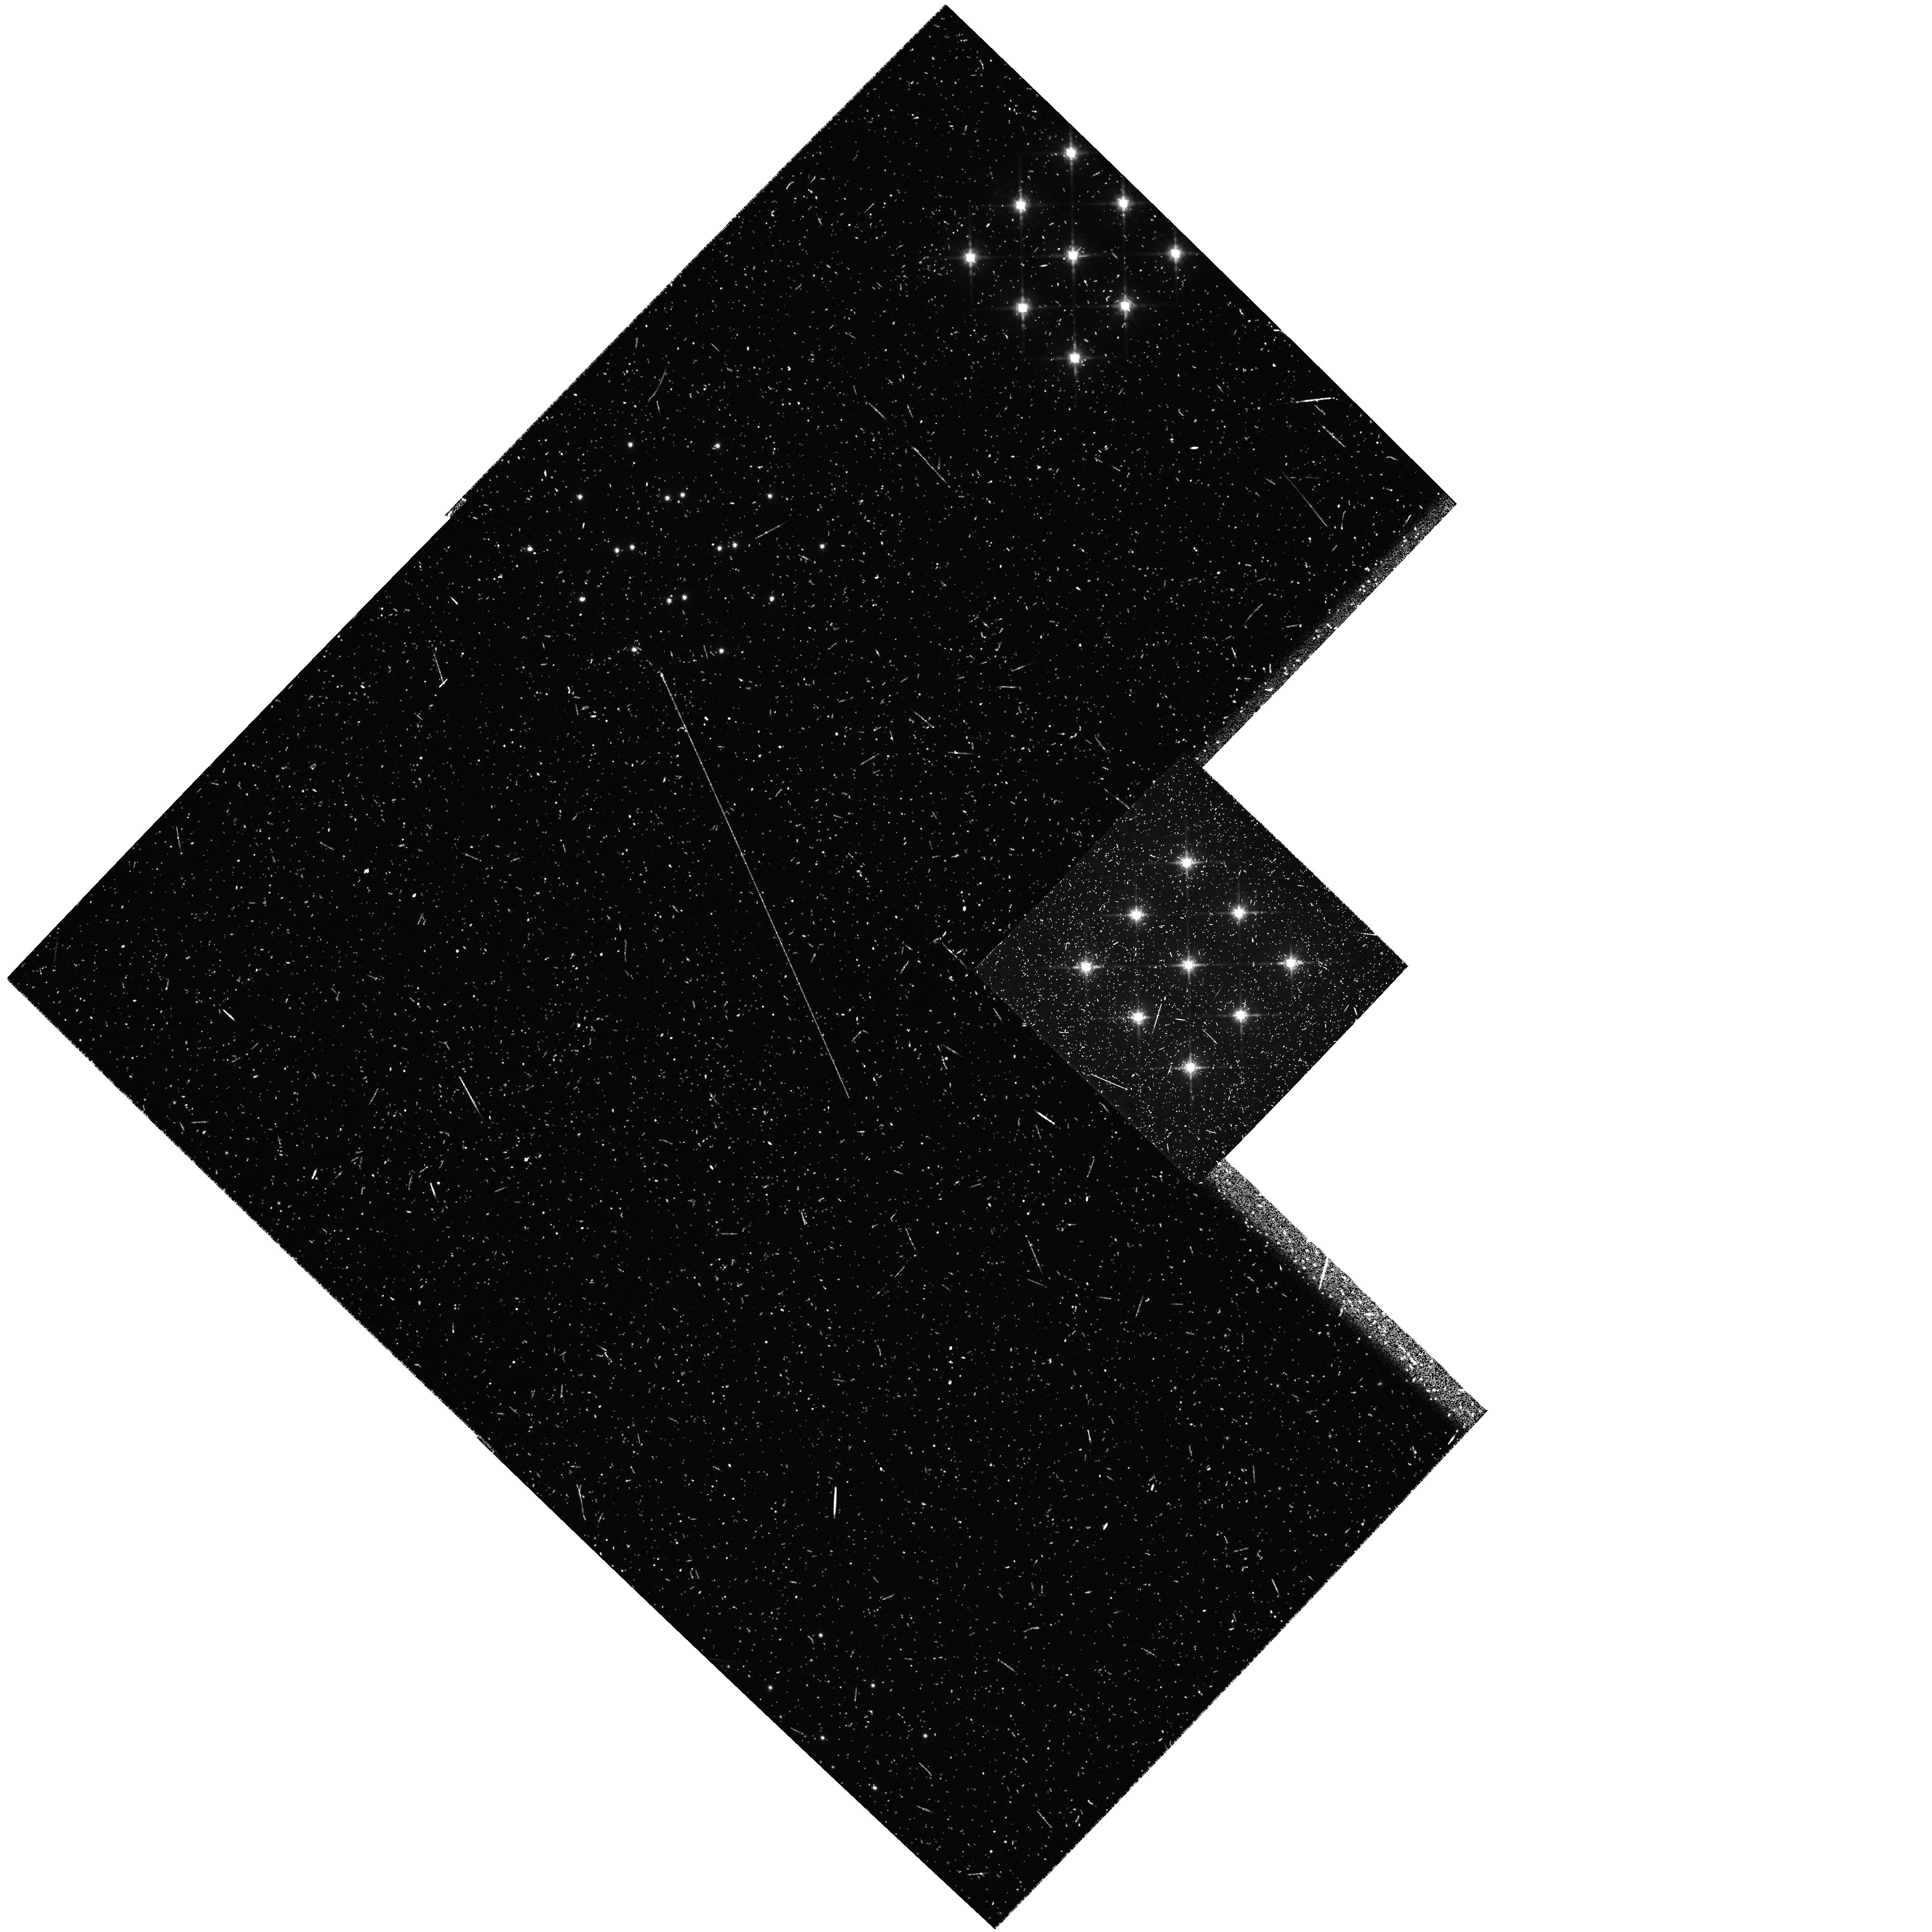
Target: HBC372
Instrument: WFPC2/PC
Filter: F785LP
Exposure: 3 min
Observation ID: hst_5760_0e_wfpc2_pc_f785lp_u2nb0e

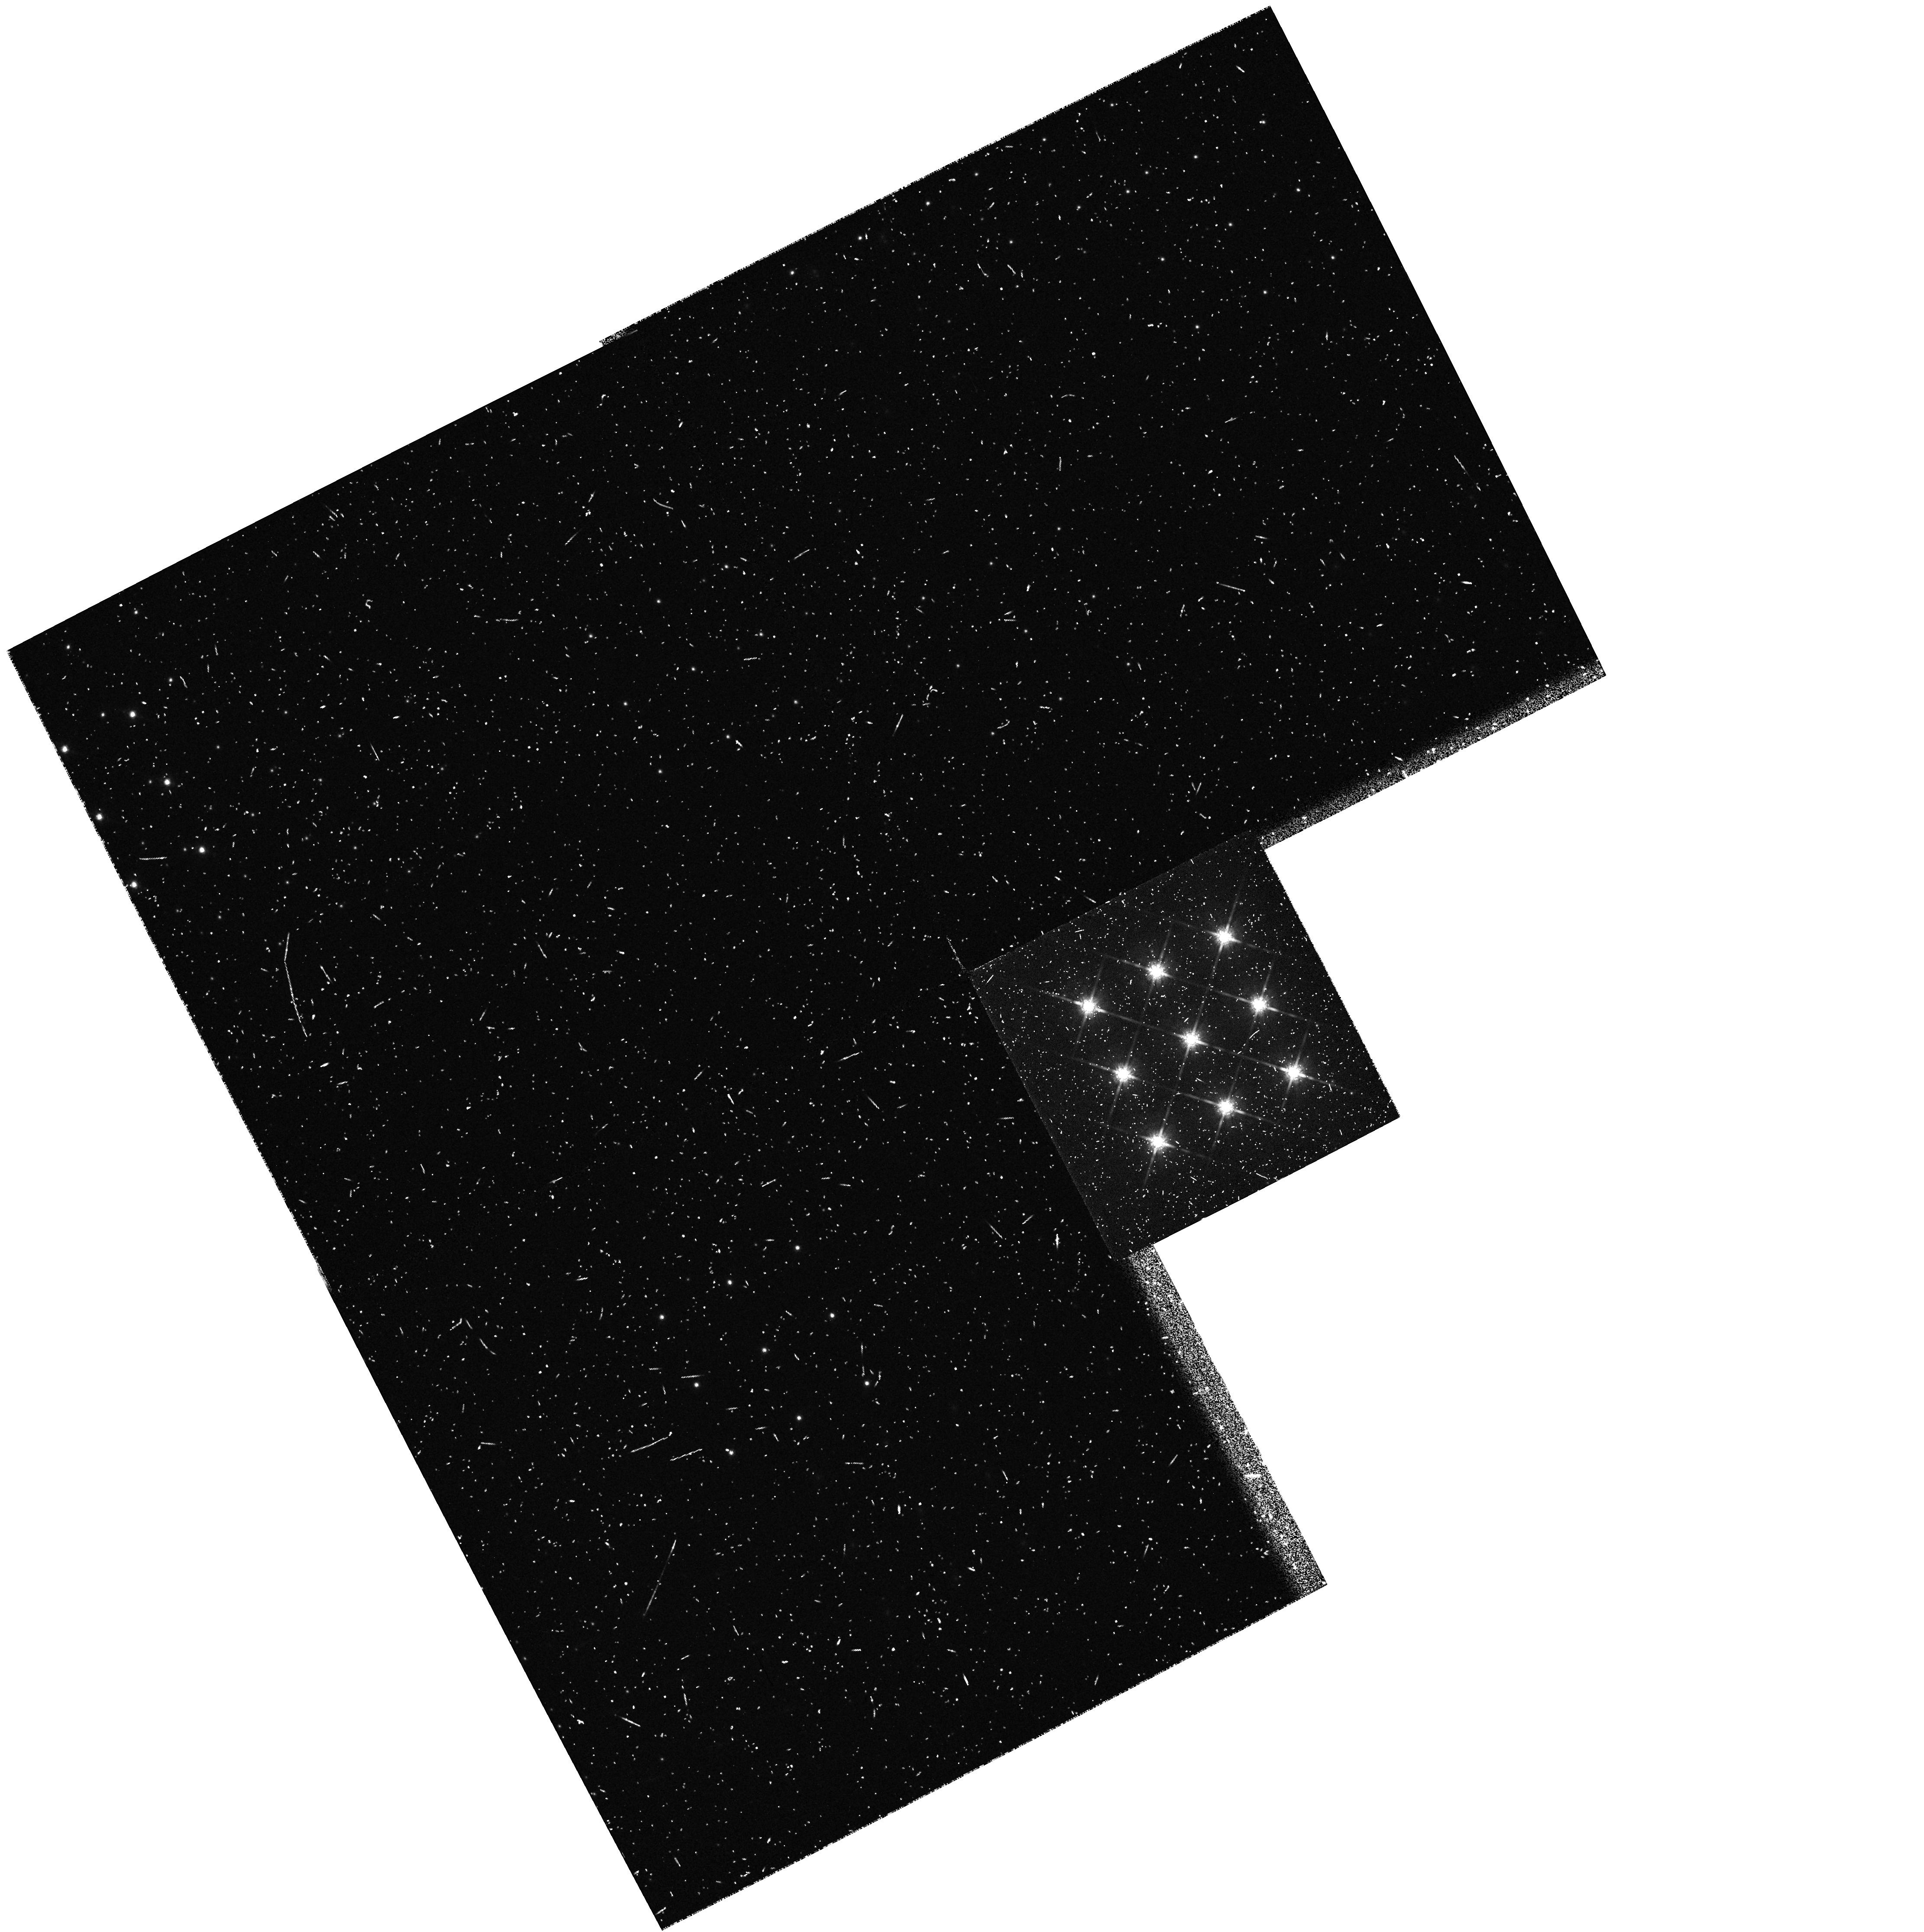
Target: HBC392
Instrument: WFPC2/PC
Filter: F785LP
Exposure: 1 min
Observation ID: hst_5760_09_wfpc2_pc_f785lp_u2nb09

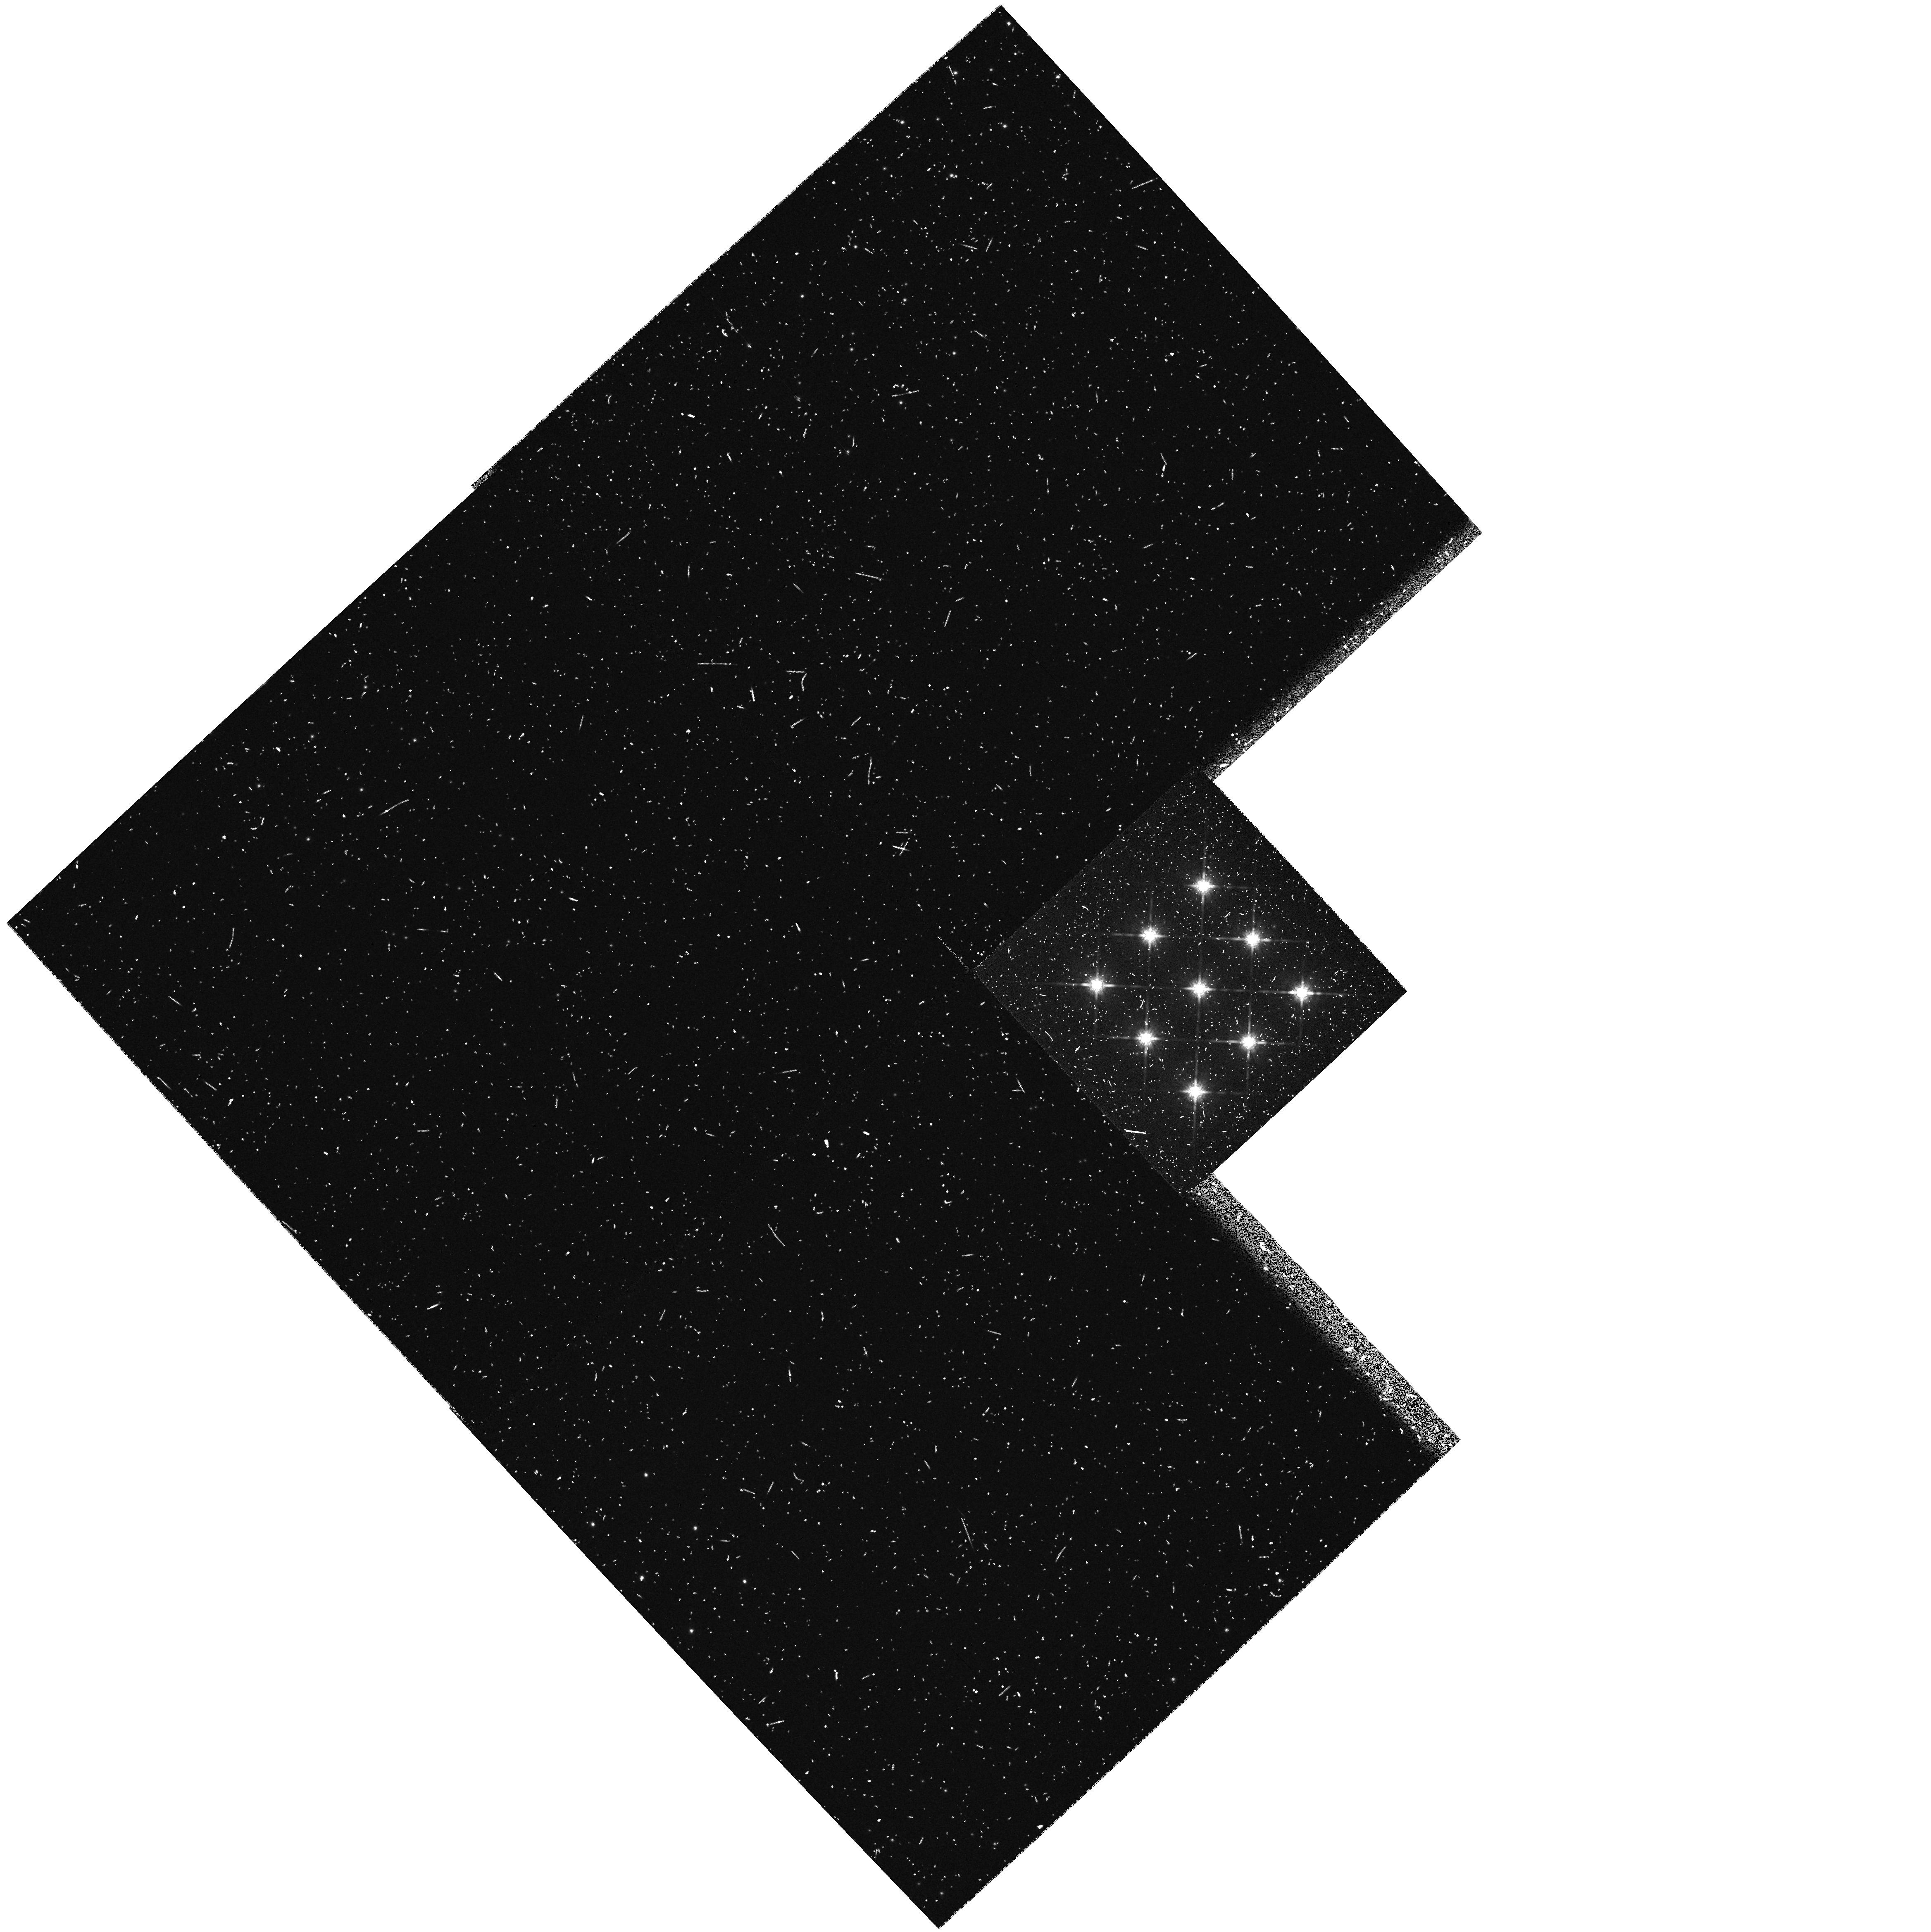
Target: HBC371
Instrument: WFPC2/PC
Filter: F785LP
Exposure: 1 min
Observation ID: hst_5760_02_wfpc2_pc_f785lp_u2nb02

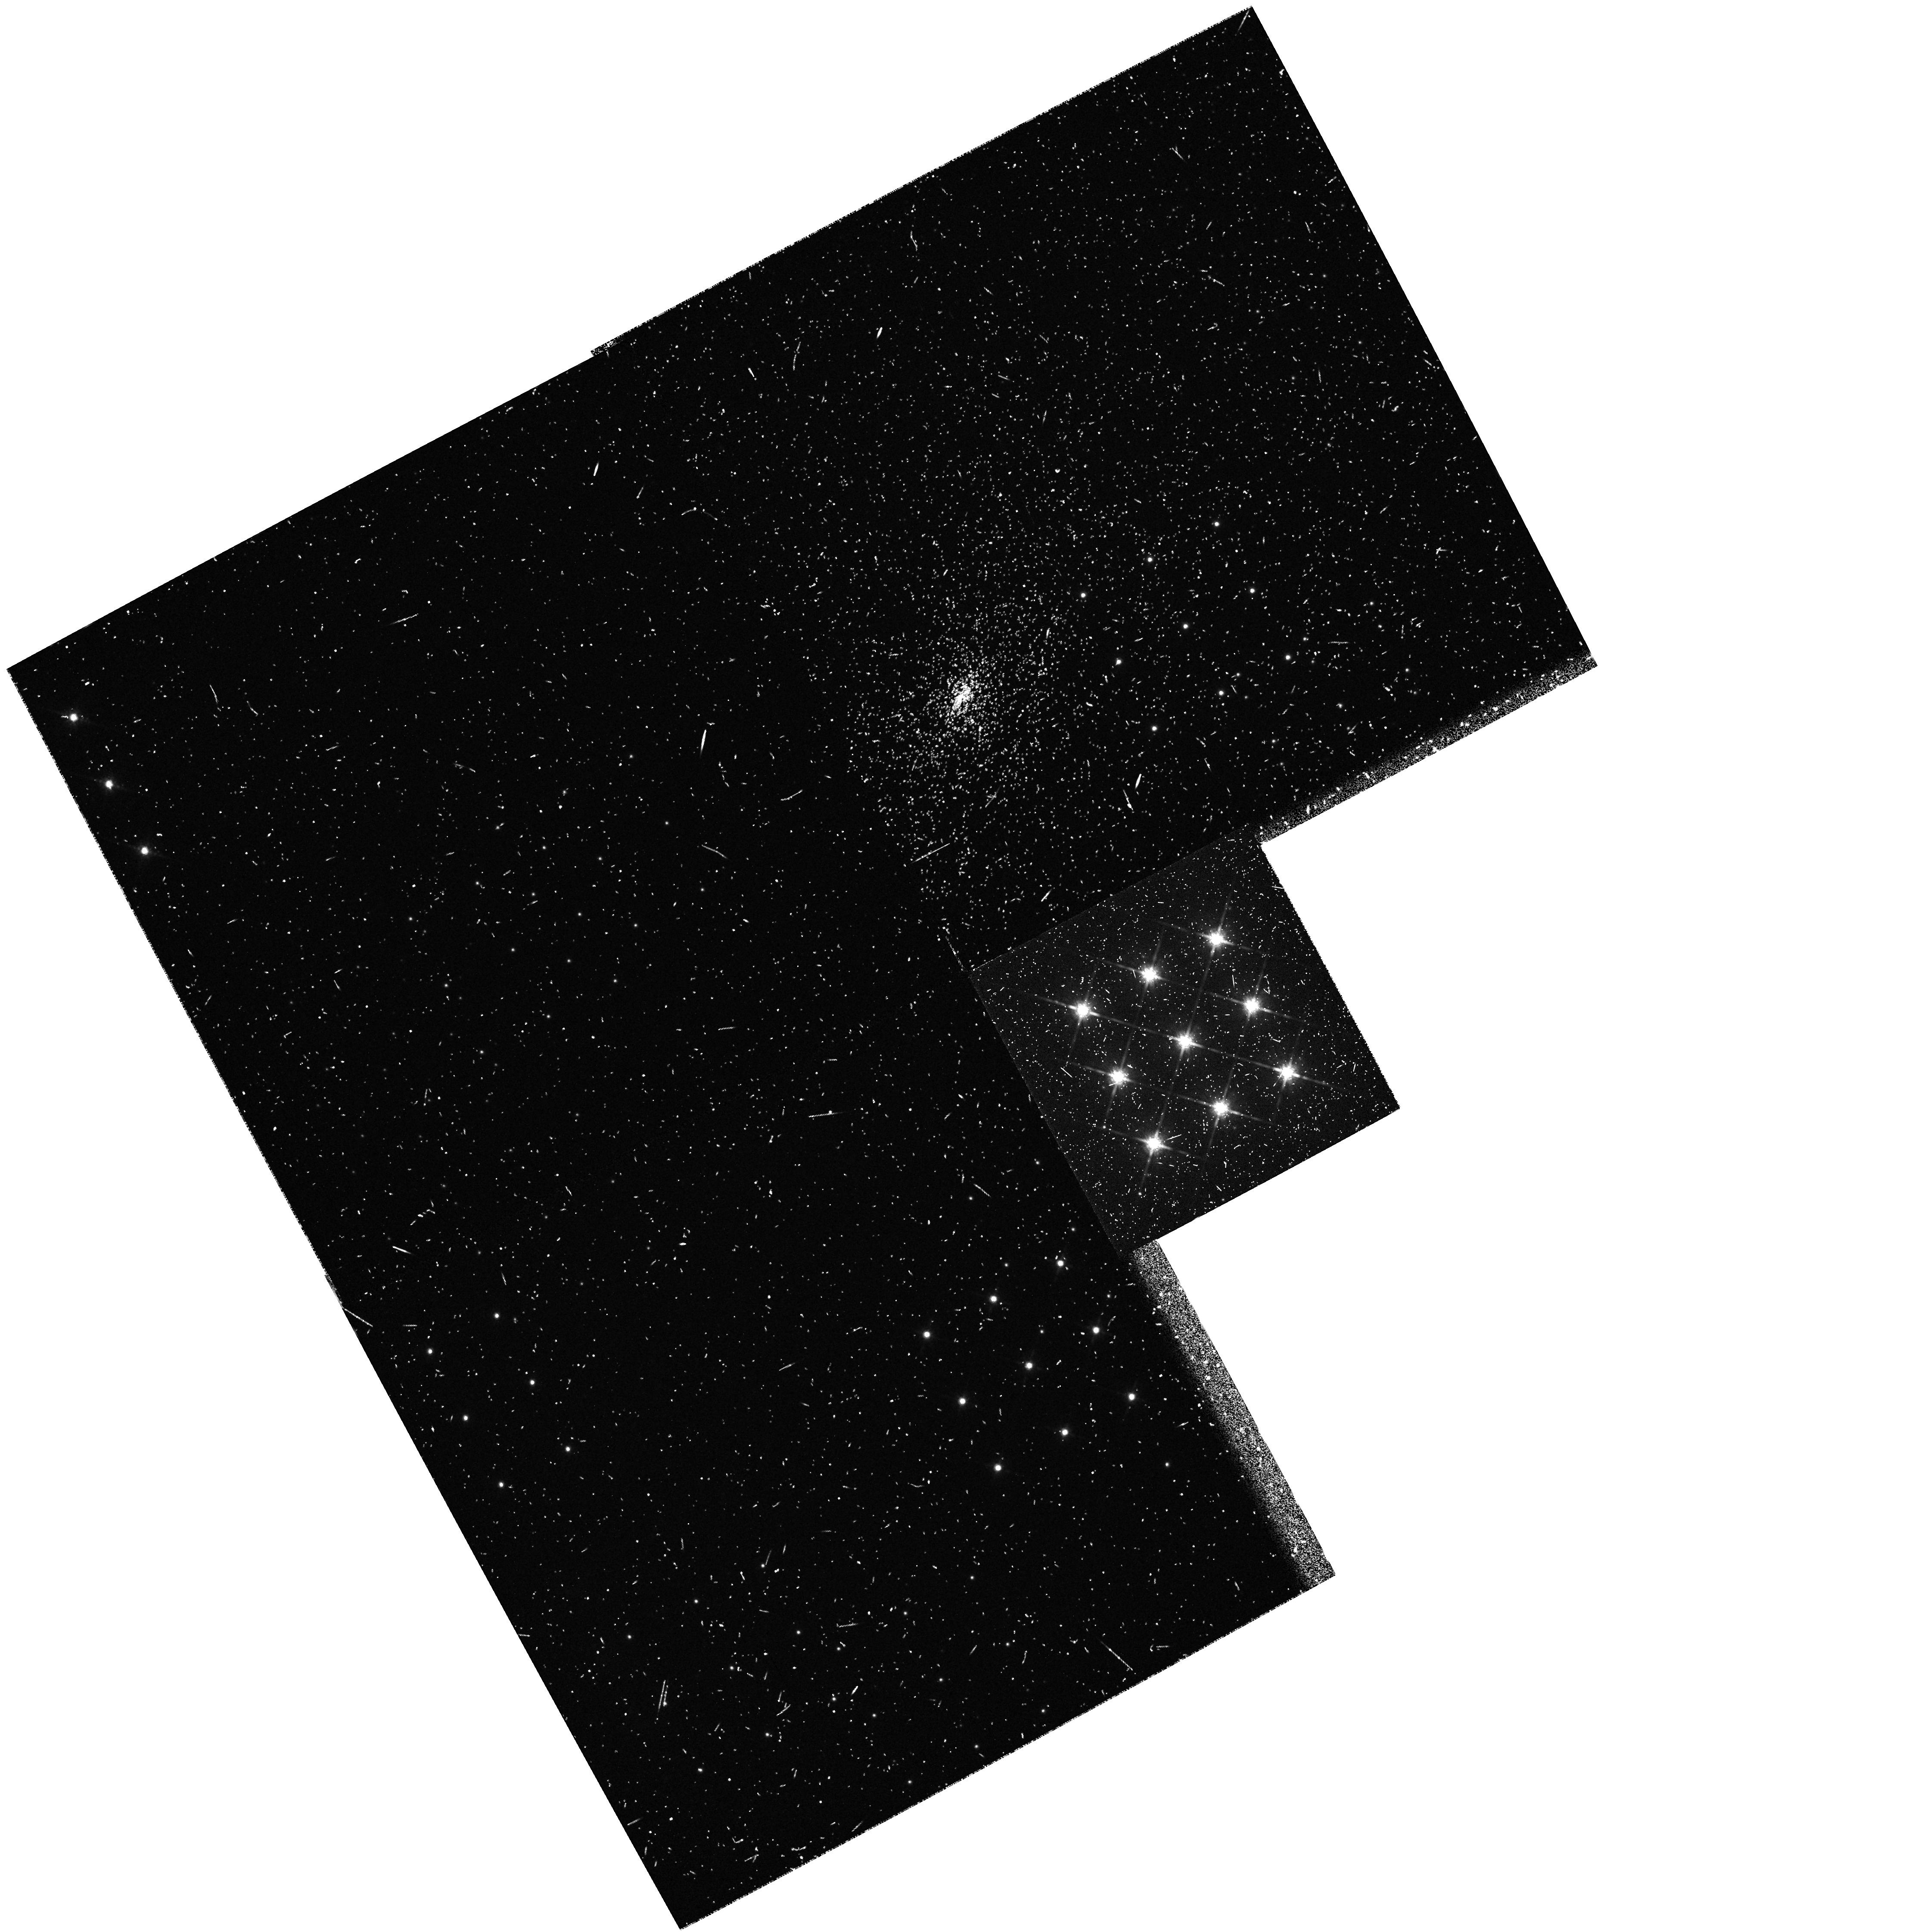
Target: HBC407
Instrument: WFPC2/PC
Filter: F785LP
Exposure: 2 min
Observation ID: hst_5760_0b_wfpc2_pc_f785lp_u2nb0b

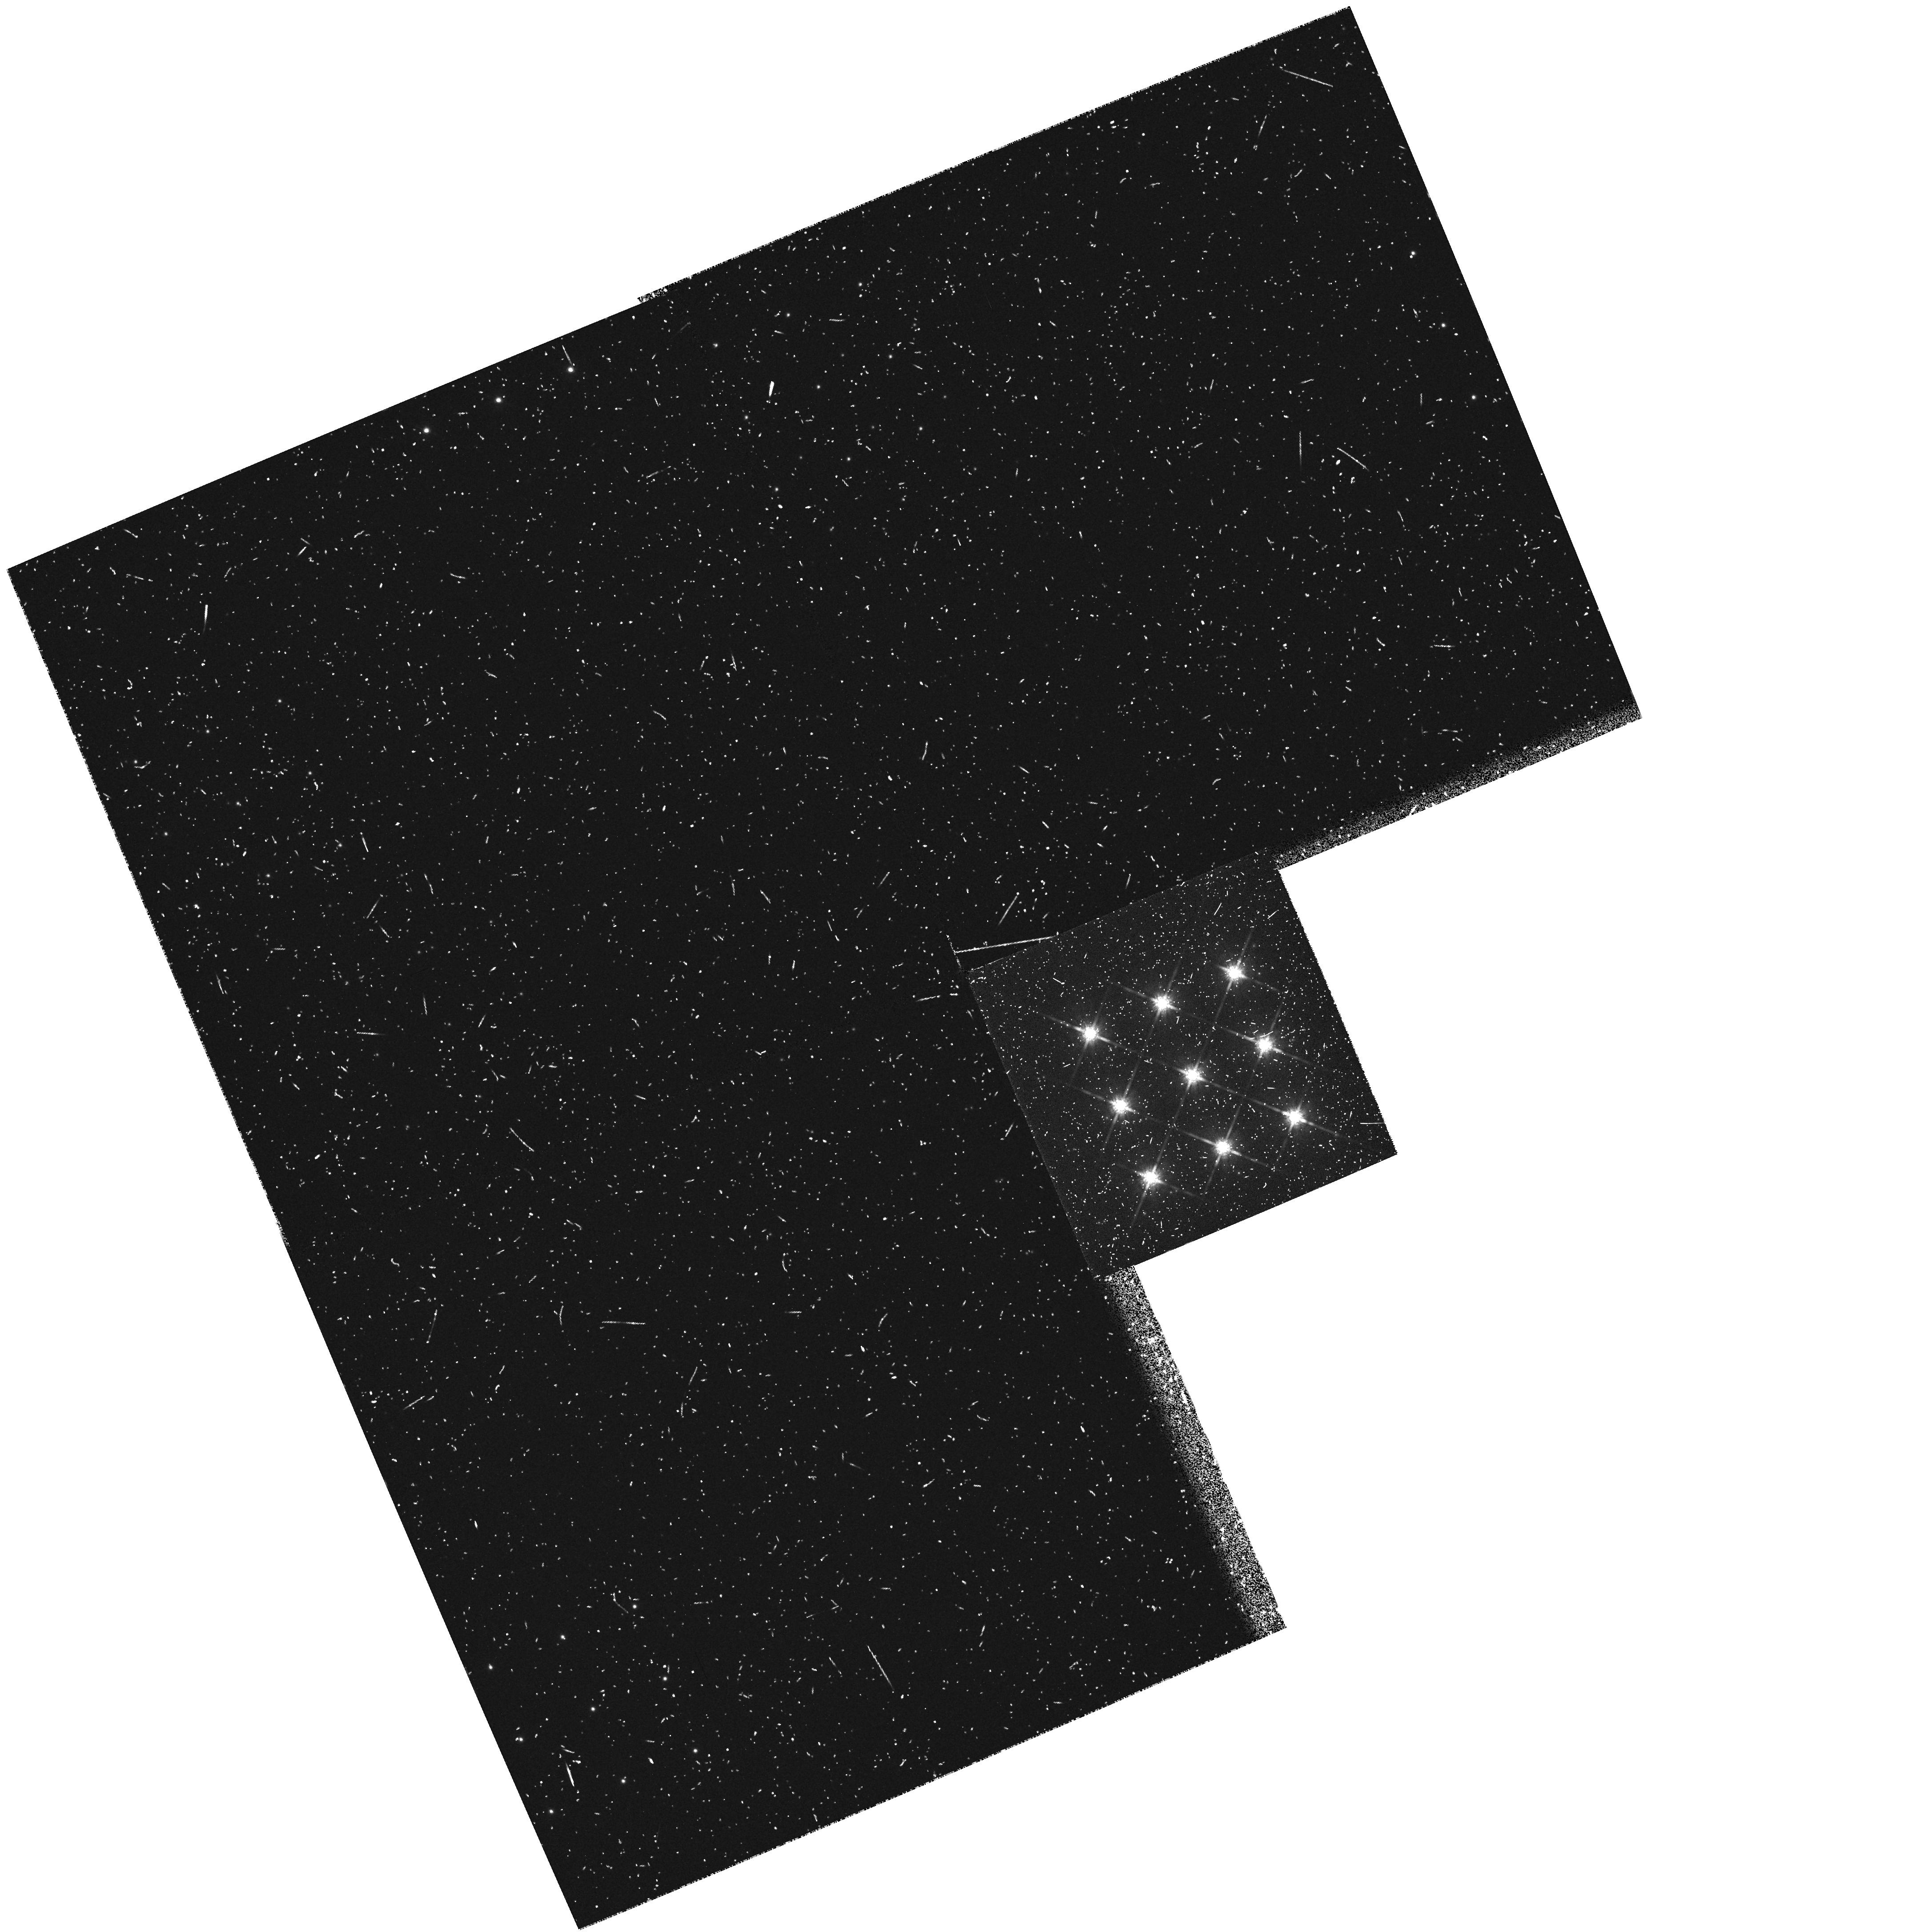
Target: HBC371
Instrument: WFPC2/PC
Filter: F785LP
Exposure: 1 min
Observation ID: hst_5760_01_wfpc2_pc_f785lp_u2nb01

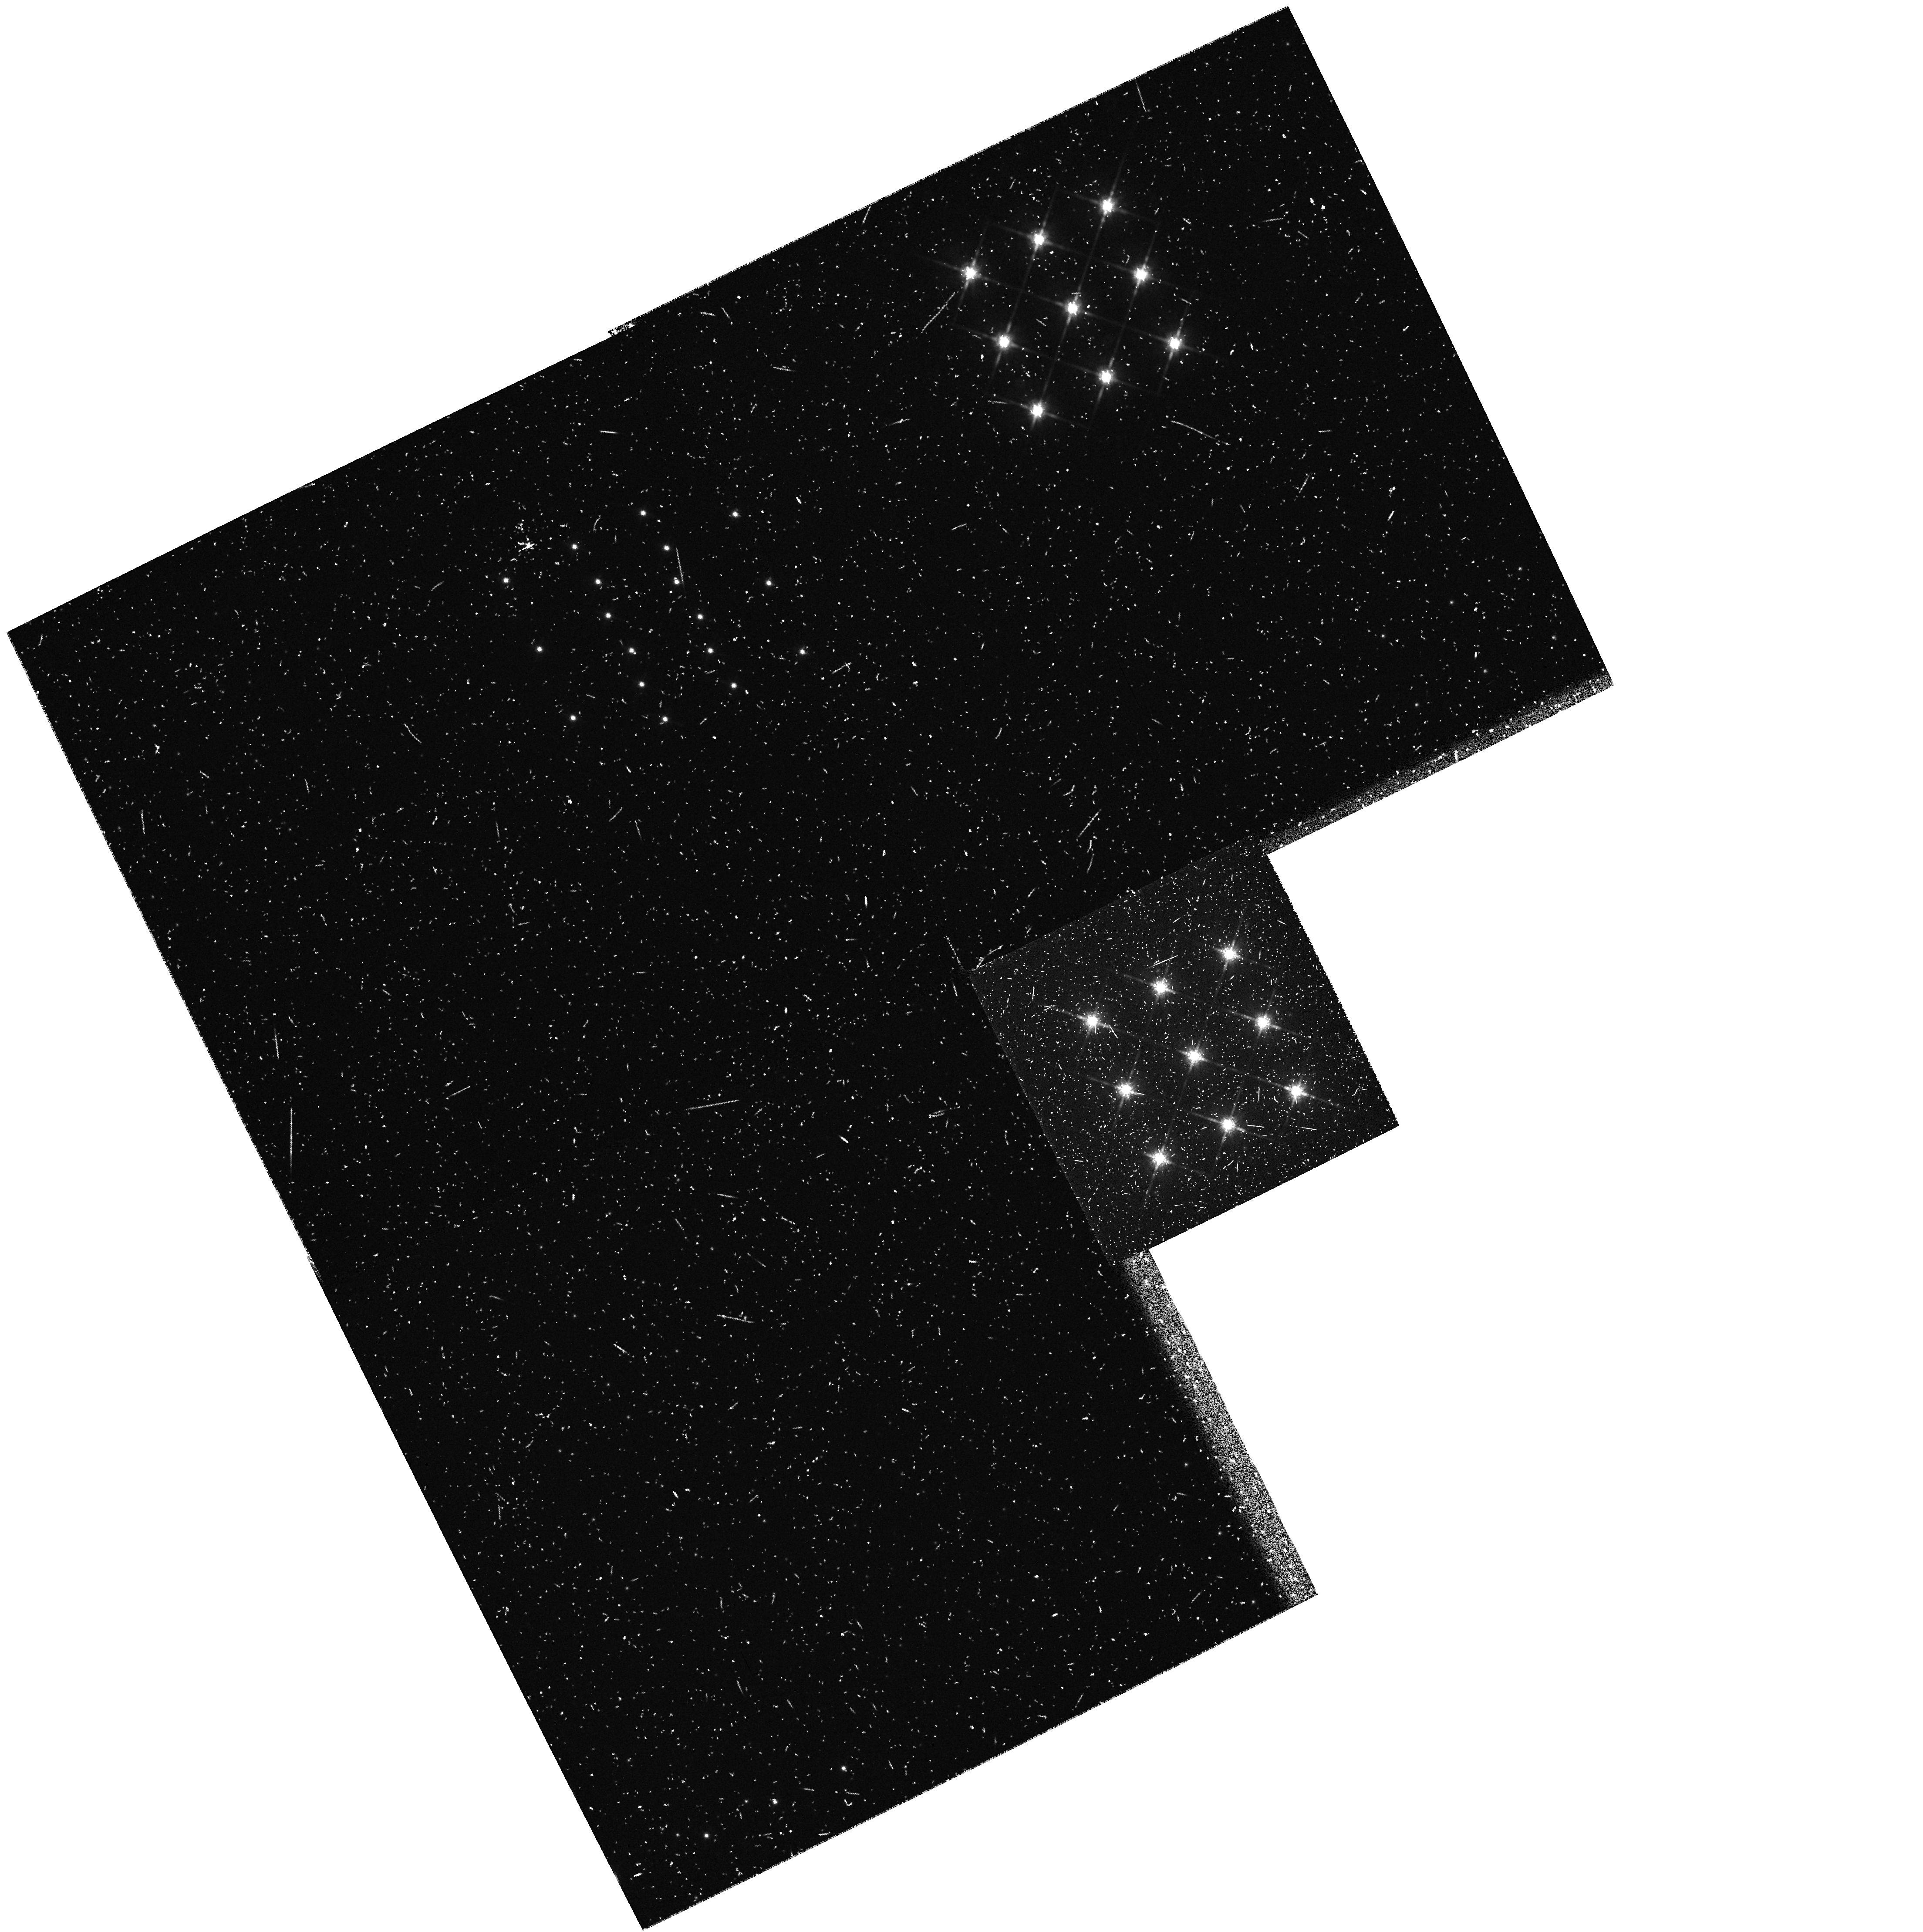
Target: HBC372
Instrument: WFPC2/PC
Filter: F785LP
Exposure: 3 min
Observation ID: hst_5760_0d_wfpc2_pc_f785lp_u2nb0d

THE SEARCH FOR SUPERPLANETS AROUND WEAK T-TAURI STARS (PI: Brown, Robert L.)

This project is a search for 'superplanets' around selected pre-main sequence stars in I band using Planetary Camera II. The superplanets will be detected in their intrinsic thermal radiation. The detectability factors are stellar age and spectral type, and mass and semi-major orbital axis of the superplanet. Because of the superb peak-to-wing ratio of its point spread function after spherical aberration is corrected, HST is uniquely capable of performing this survey and determining the statistical occurrence of superplanets.